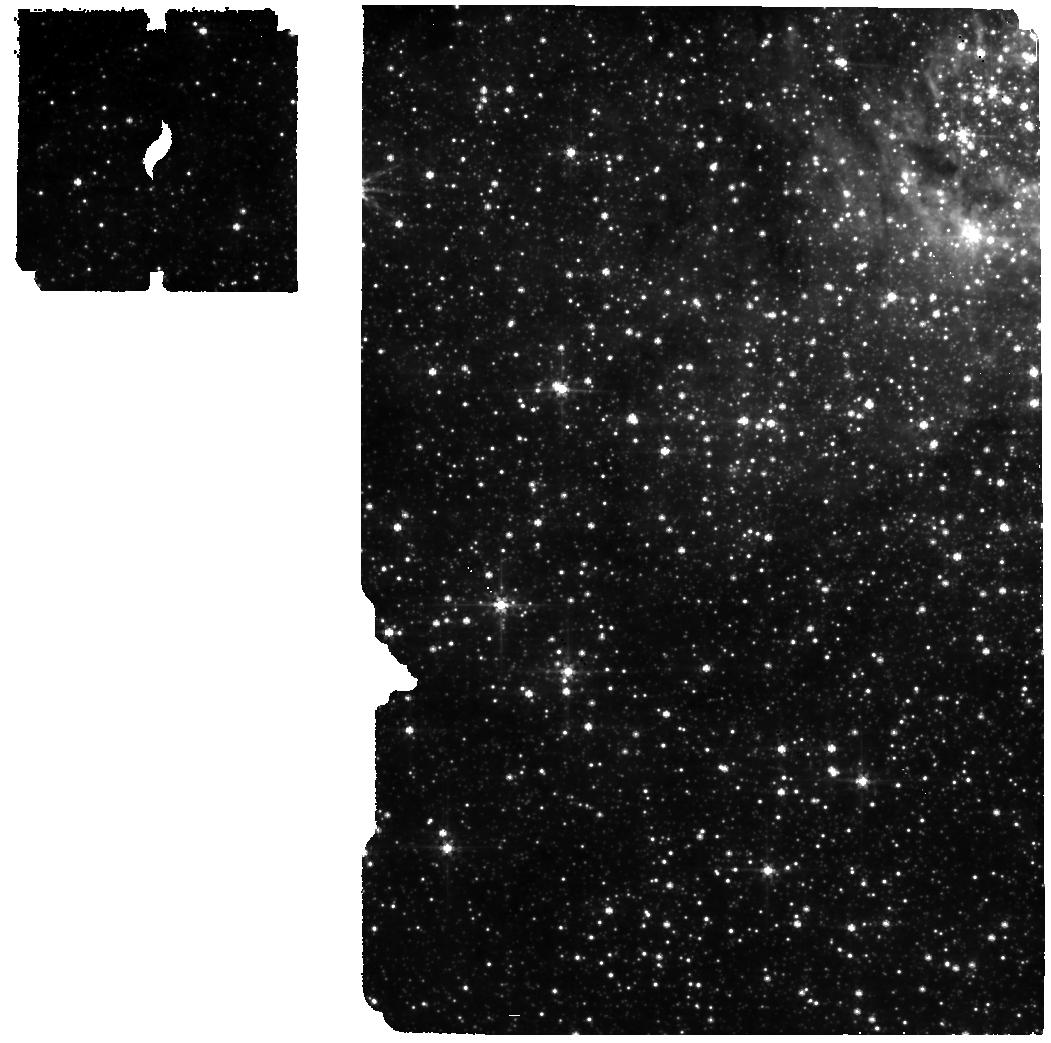
Target: NAME-SGR-A-UV-CLOUD-POS-2
Instrument: MIRI
Filter: F560W
Exposure: 34 min
Observation ID: jw02075-o037_t003_miri_f560w

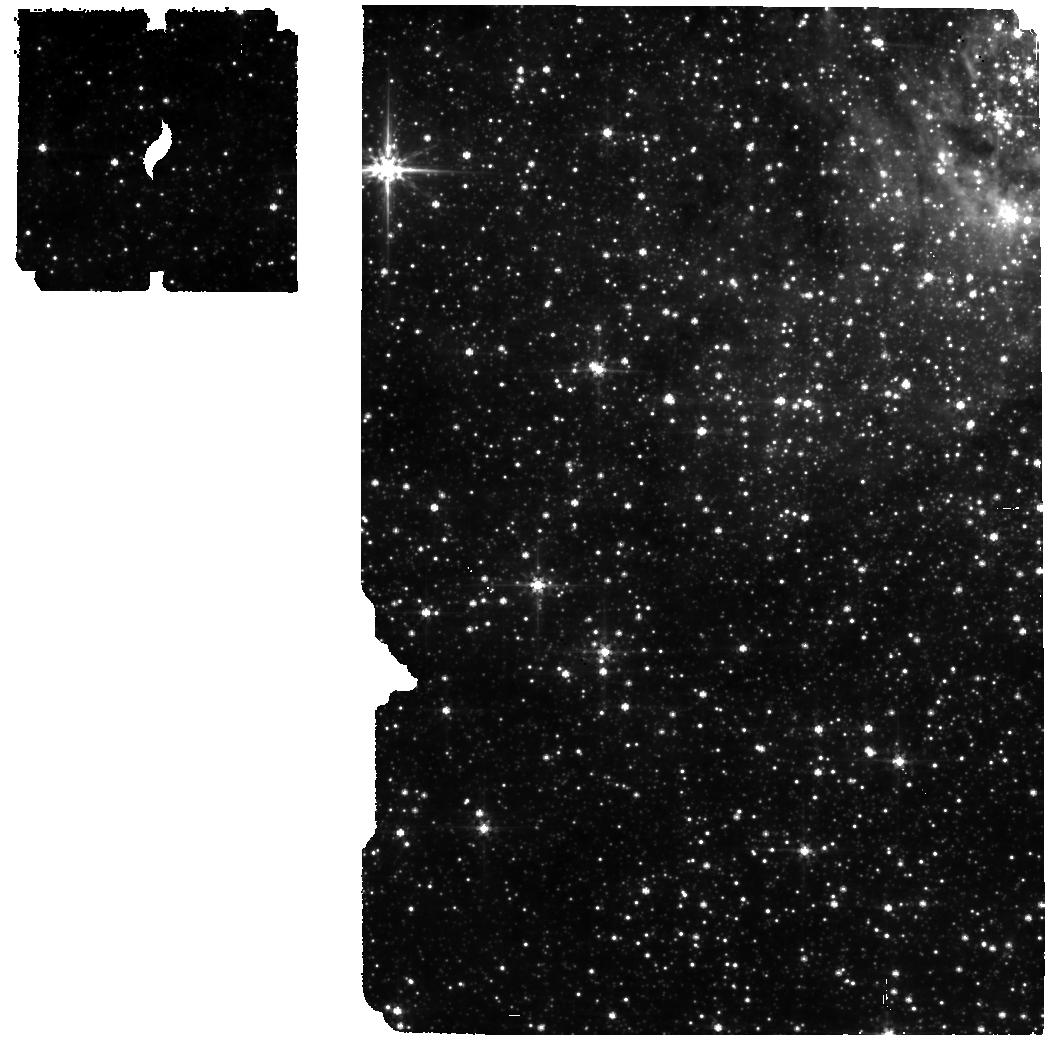
Target: NAME-SGR-A-BCKG-POS-2
Instrument: MIRI
Filter: F560W
Exposure: 34 min
Observation ID: jw02075-o034_t004_miri_f560w

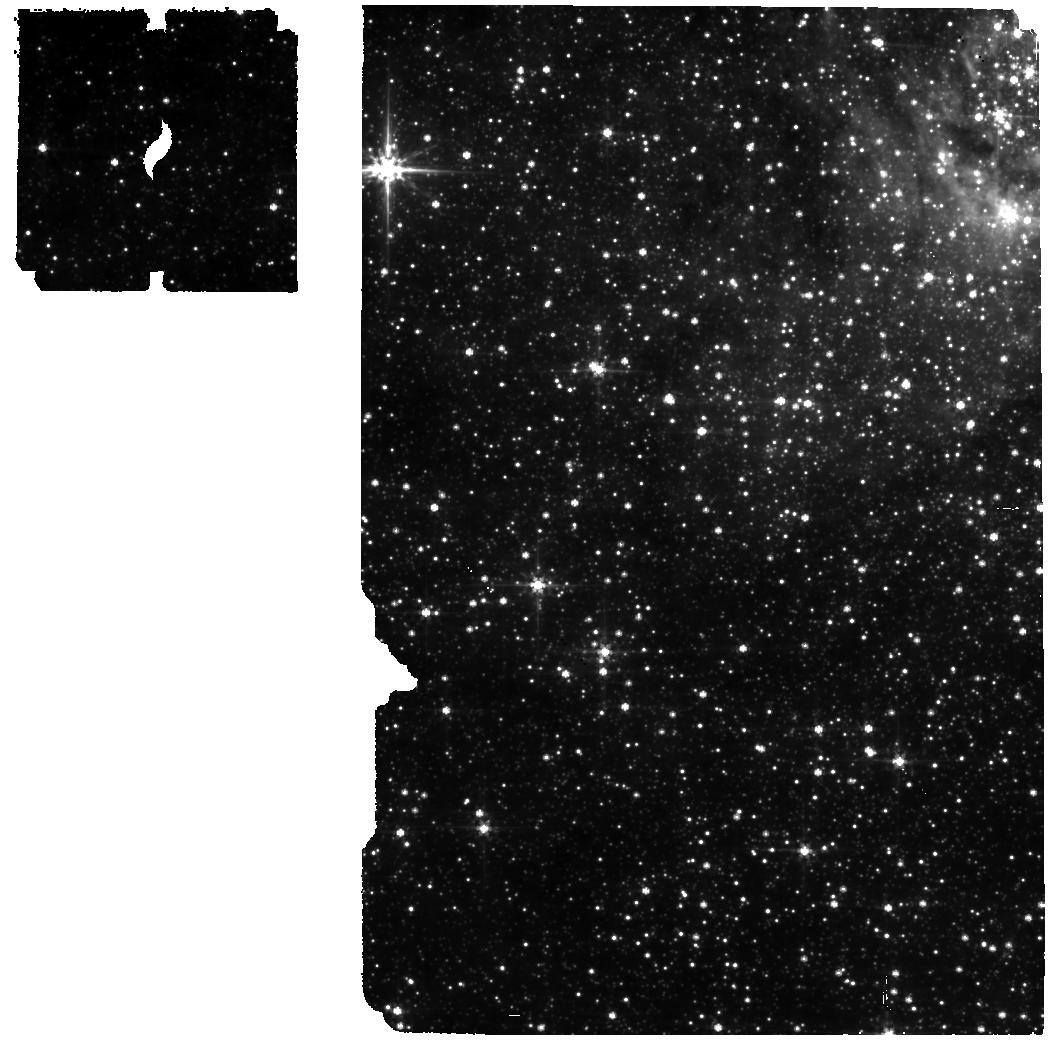
Target: NAME-SGR-A-BCKG-POS-2
Instrument: MIRI
Filter: F560W
Exposure: 34 min
Observation ID: jw02075-o038_t004_miri_f560w

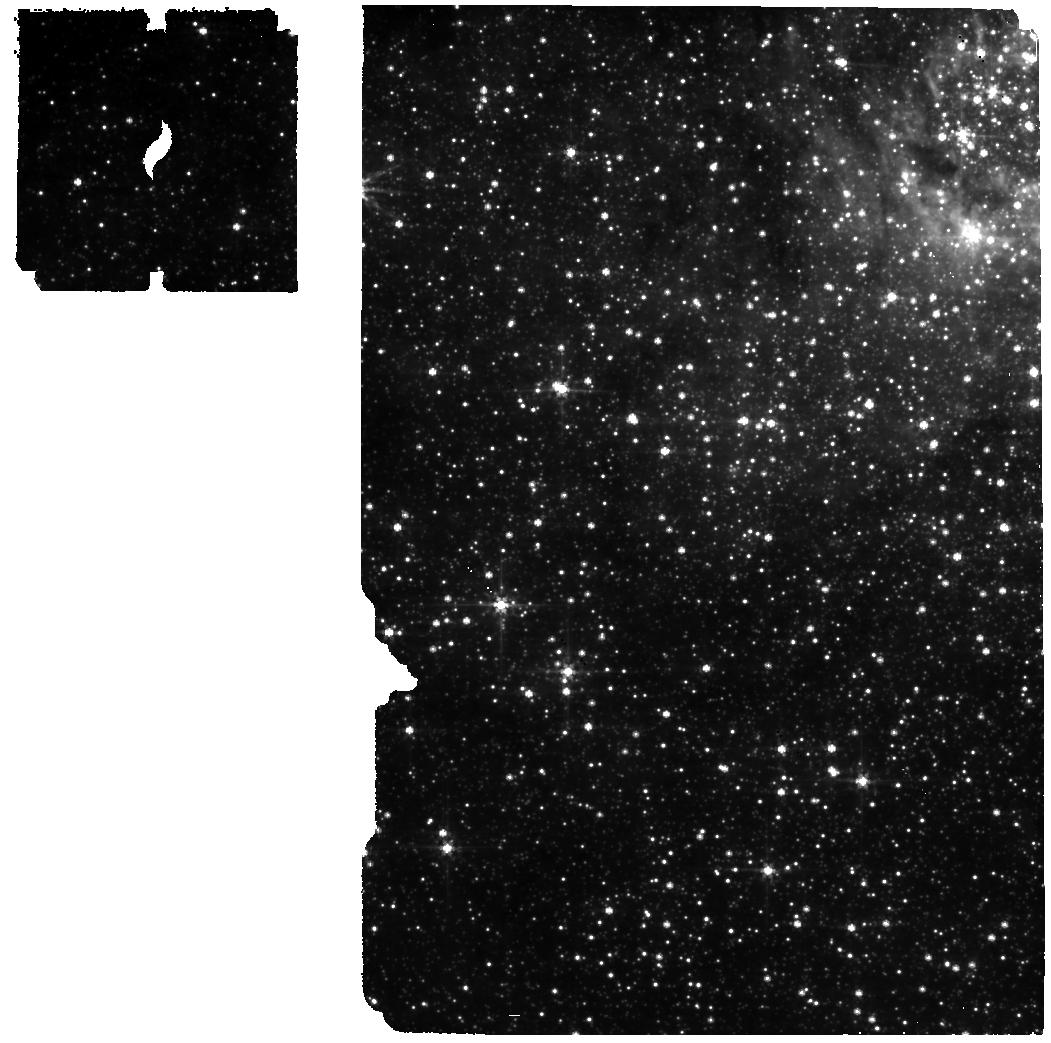
Target: NAME-SGR-A-UV-CLOUD-POS-2
Instrument: MIRI
Filter: F560W
Exposure: 34 min
Observation ID: jw02075-o033_t003_miri_f560w

The Ultra Violet Output of Sgr A* (PI: Chan, Chi-kwan)

Flows in the accretion disks surrounding supermassive black holes are central to virtually all observations of these objects, as well as to the consequences they have on their environments. This topic is complex because accretion disks are three-dimensional, turbulent, frequently self-gravitating, and strongly influenced by magnetic fields. Furthermore, in nearly all cases the system is too distant for detailed study. Sgr A* provides a unique laboratory to study this process through detailed imaging of the effects of the black hole on its environment, given that it is orders of magnitude closer than any other example. We will answer a key question about models of the accretion disk around Sgr A*, namely whether purely thermal or hybrid thermal/nonthermal models are appropriate. This ambiguity arises because plasma instabilities can accelerate electrons and push the electron distribution function into a non-thermal state. Hybrid models predict UV fluxes 3 orders of magnitude higher in that case than pure thermal models. We will make a definitive test of this prediction using a very deep search for the [Ne VI] line, ionization potential 126 eV, at 7.64 microns. This result fills in a key aspect of the theory of the nearest, and best studied, super-massive black hole and its accretion disk.